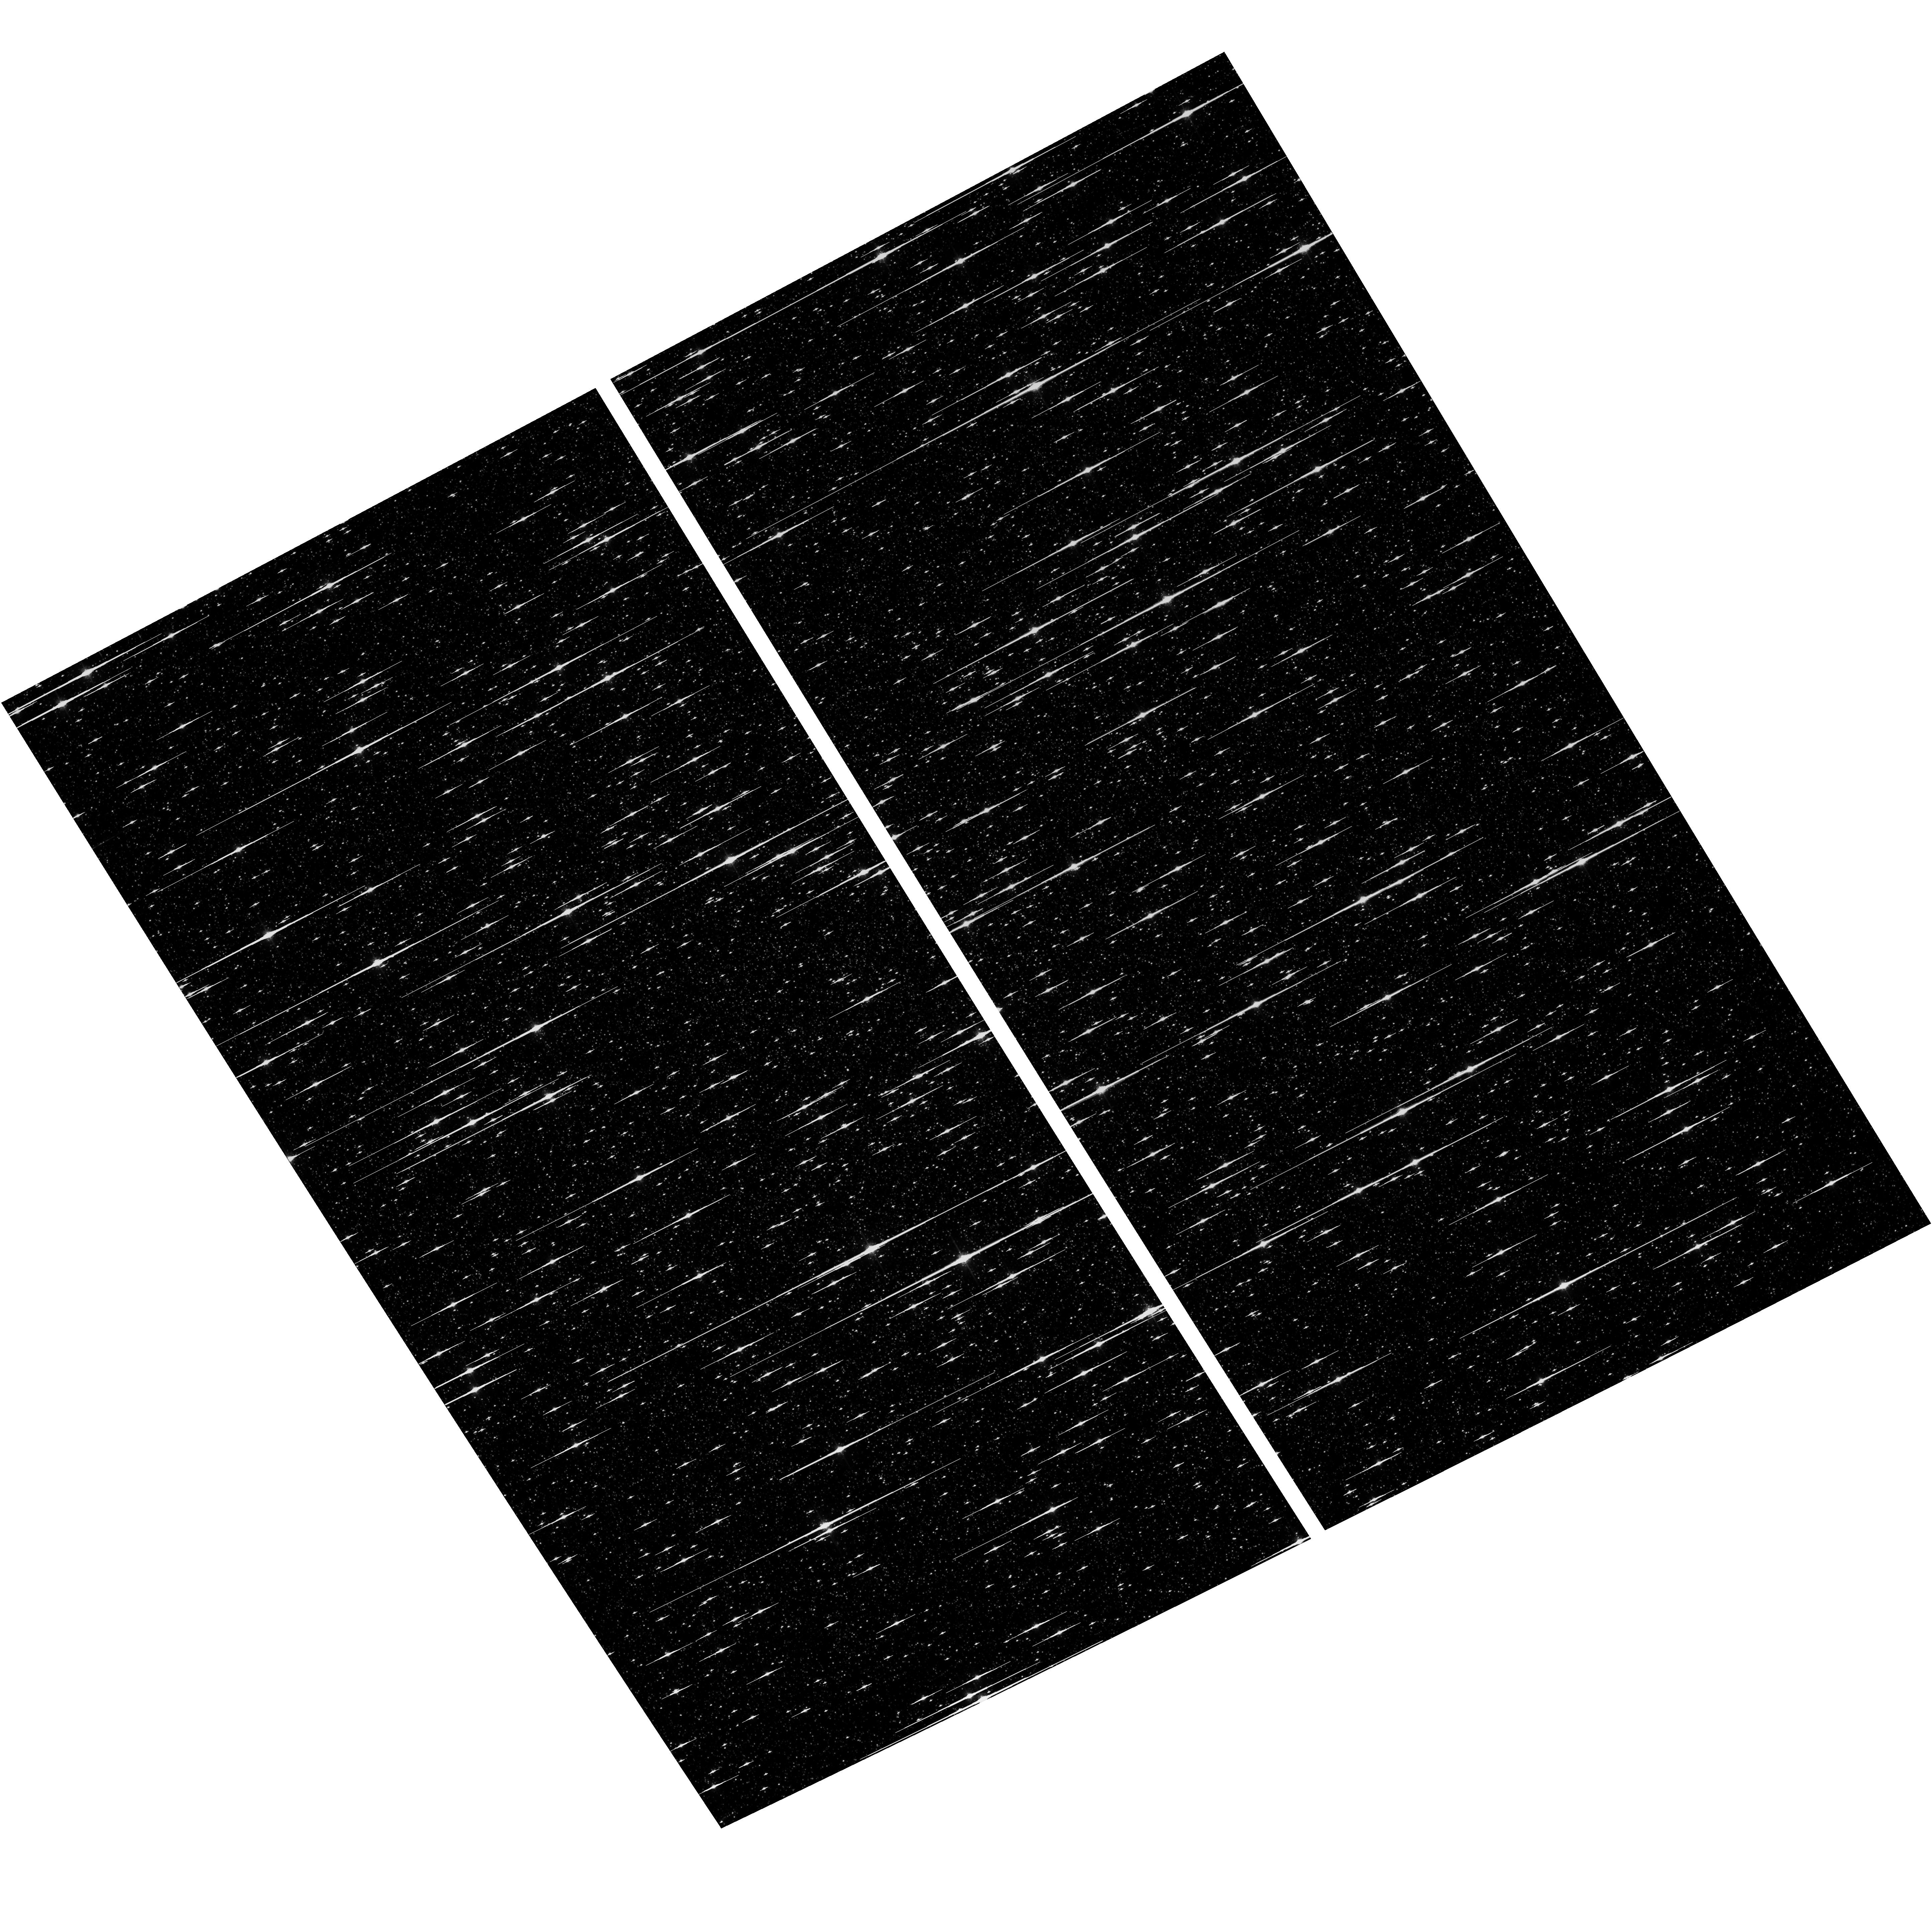
Target: NGC-5139
Instrument: ACS/WFC
Filter: F775W
Exposure: 6 min
Observation ID: hst_17975_04_acs_wfc_f775w_jfld04

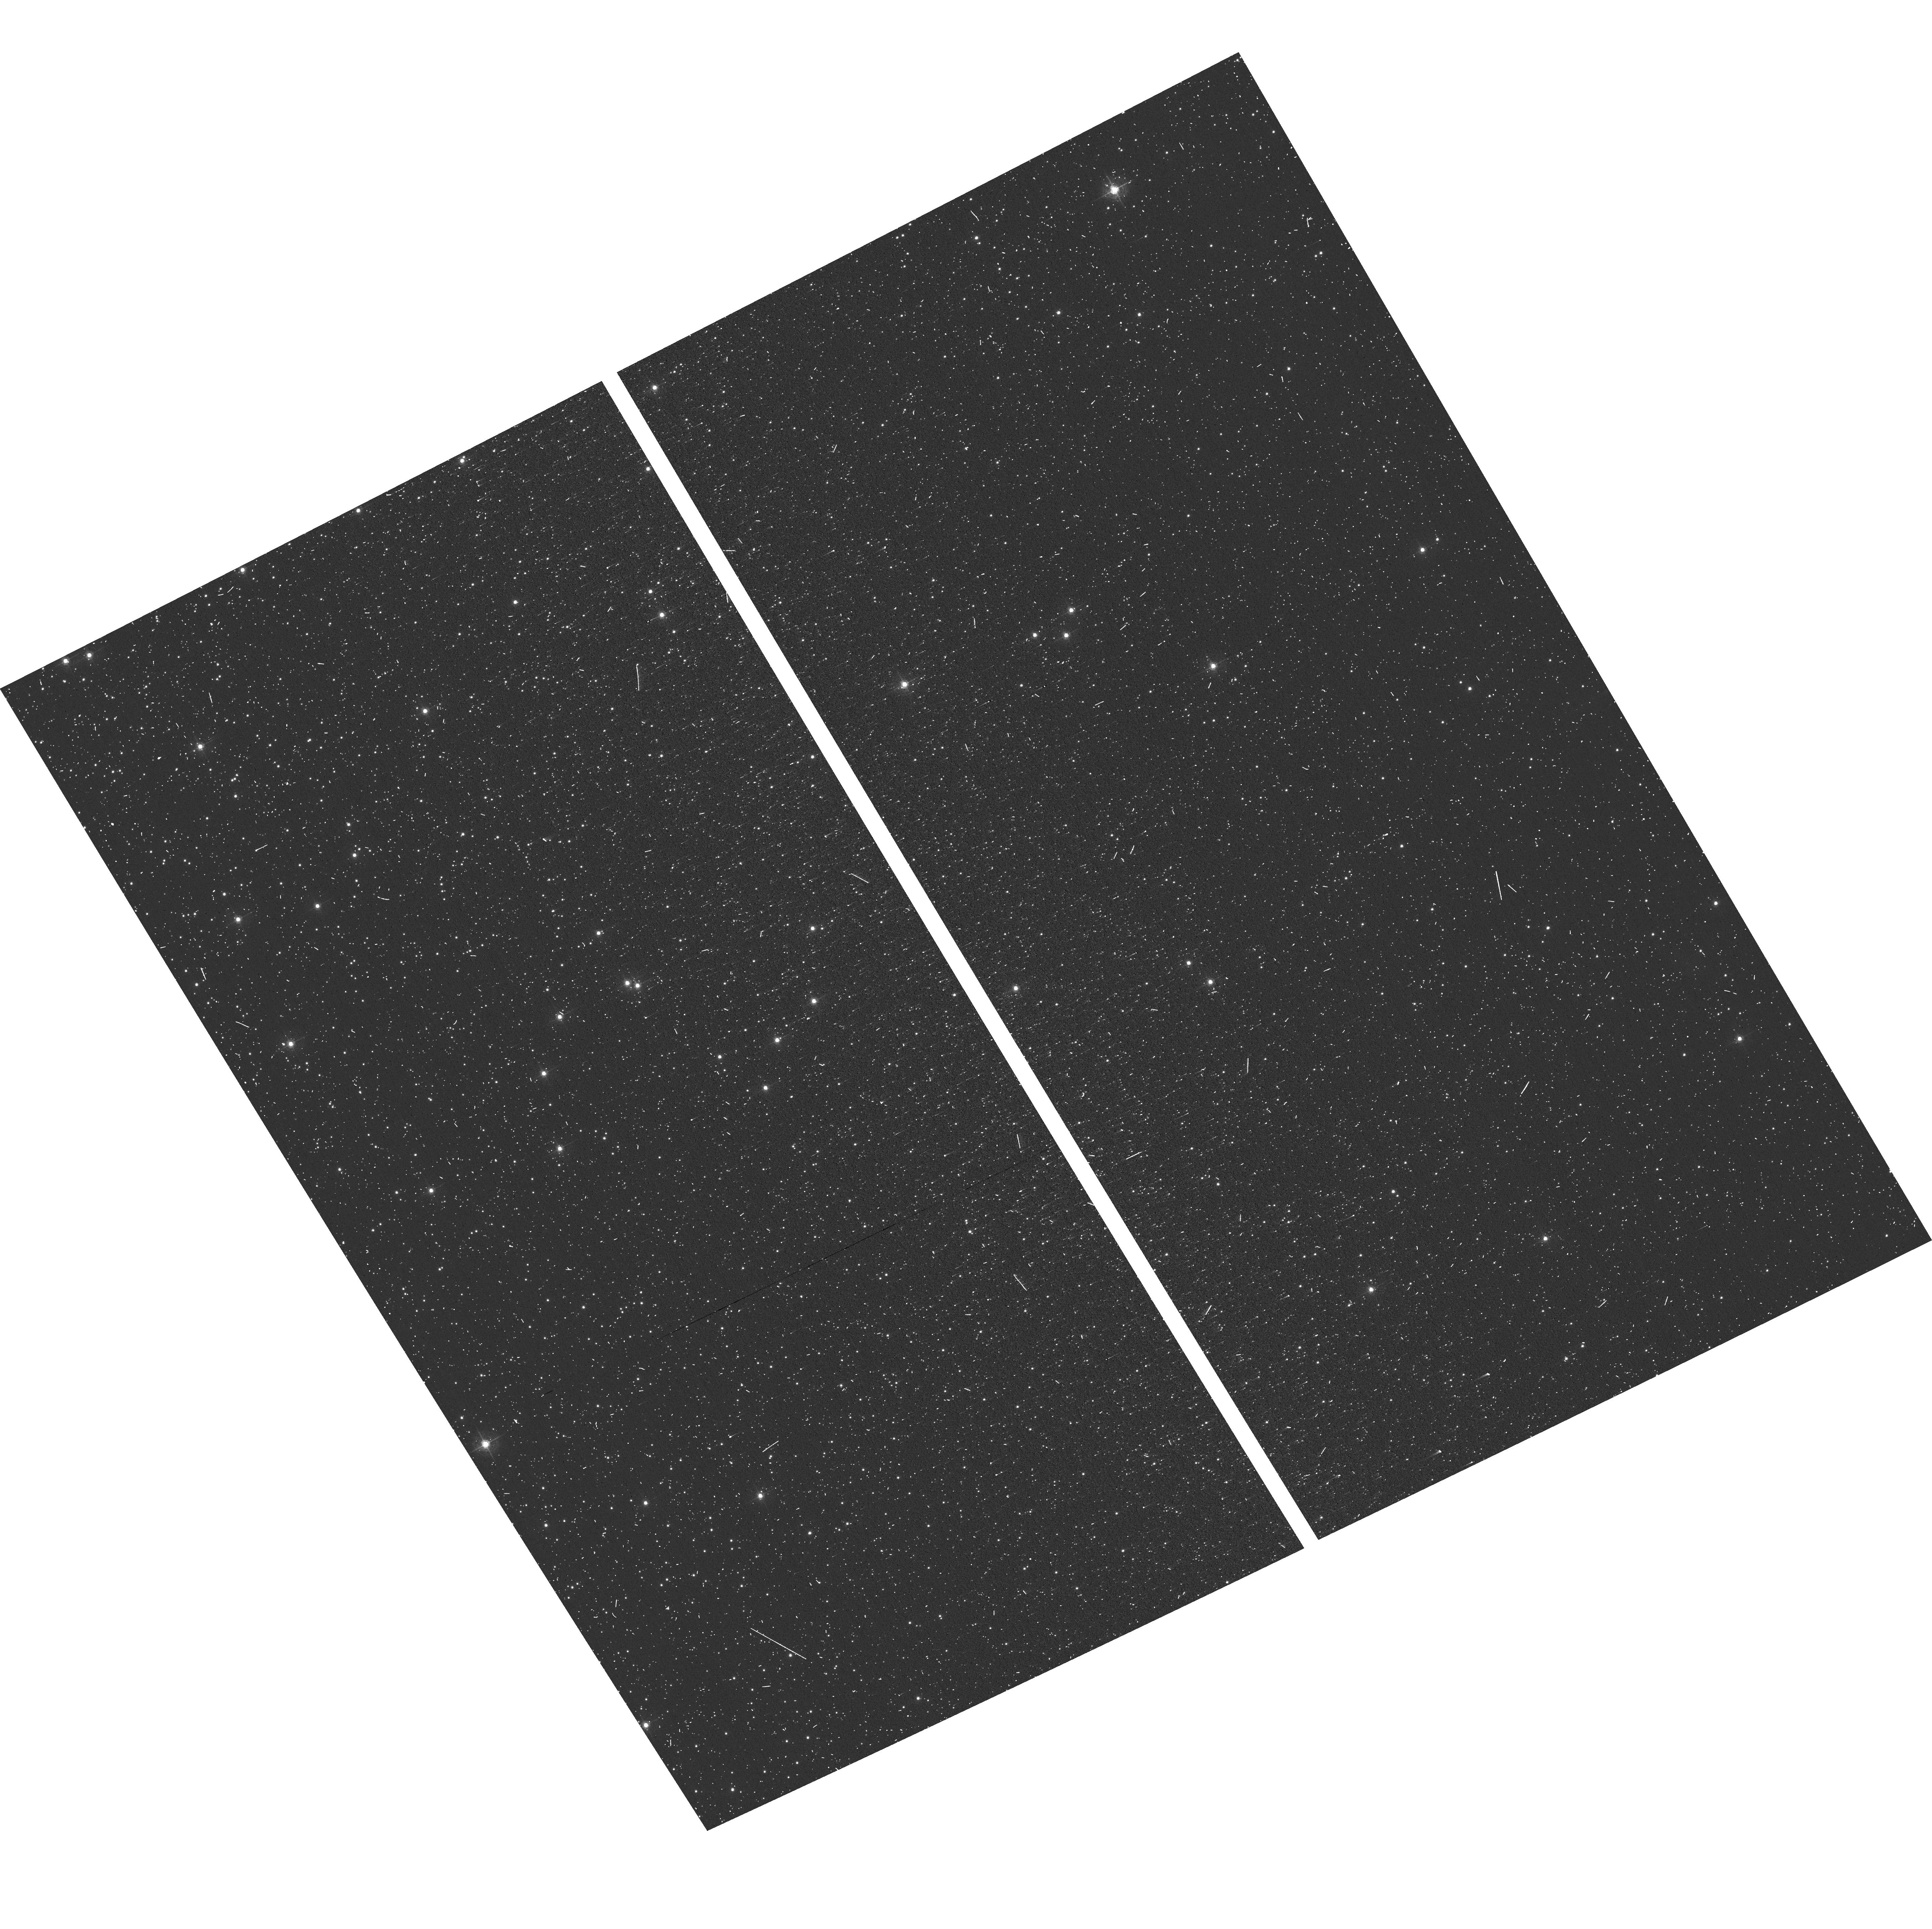
Target: NGC-104
Instrument: ACS/WFC
Filter: F502N
Exposure: 6 min
Observation ID: hst_17975_01_acs_wfc_f502n_jfld01

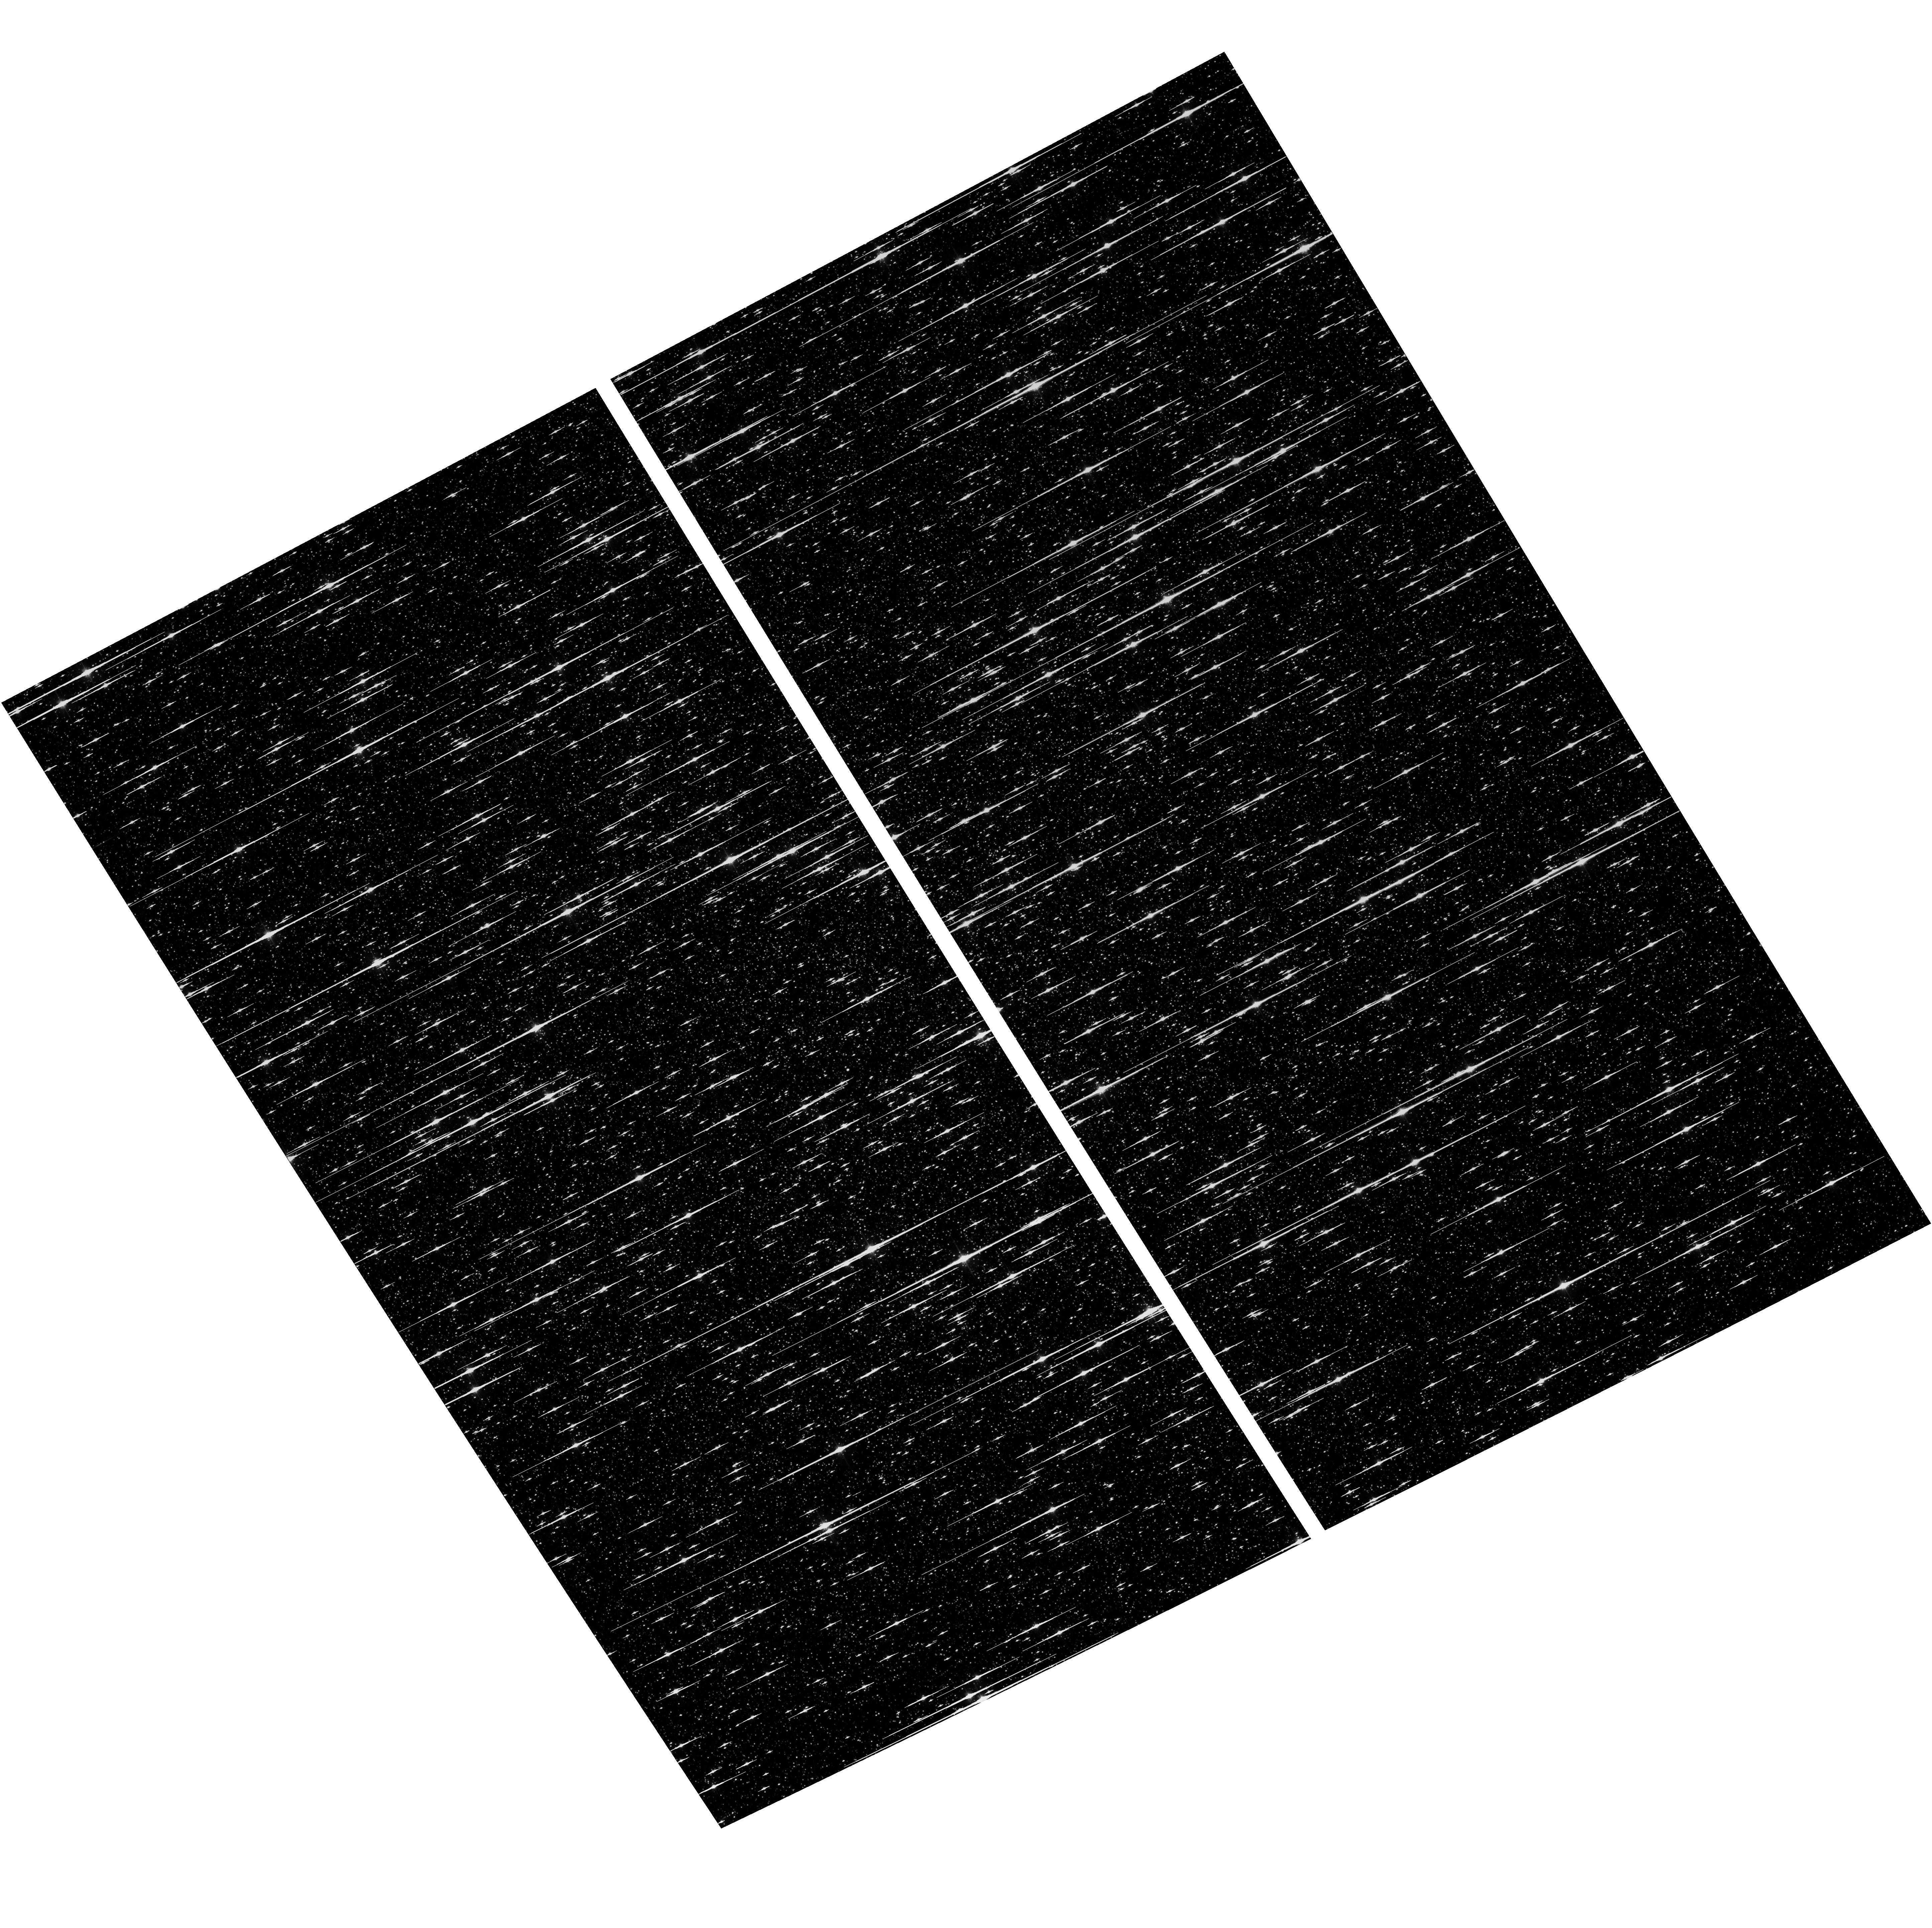
Target: NGC-5139
Instrument: ACS/WFC
Filter: F606W
Exposure: 6 min
Observation ID: hst_17975_04_acs_wfc_f606w_jfld04

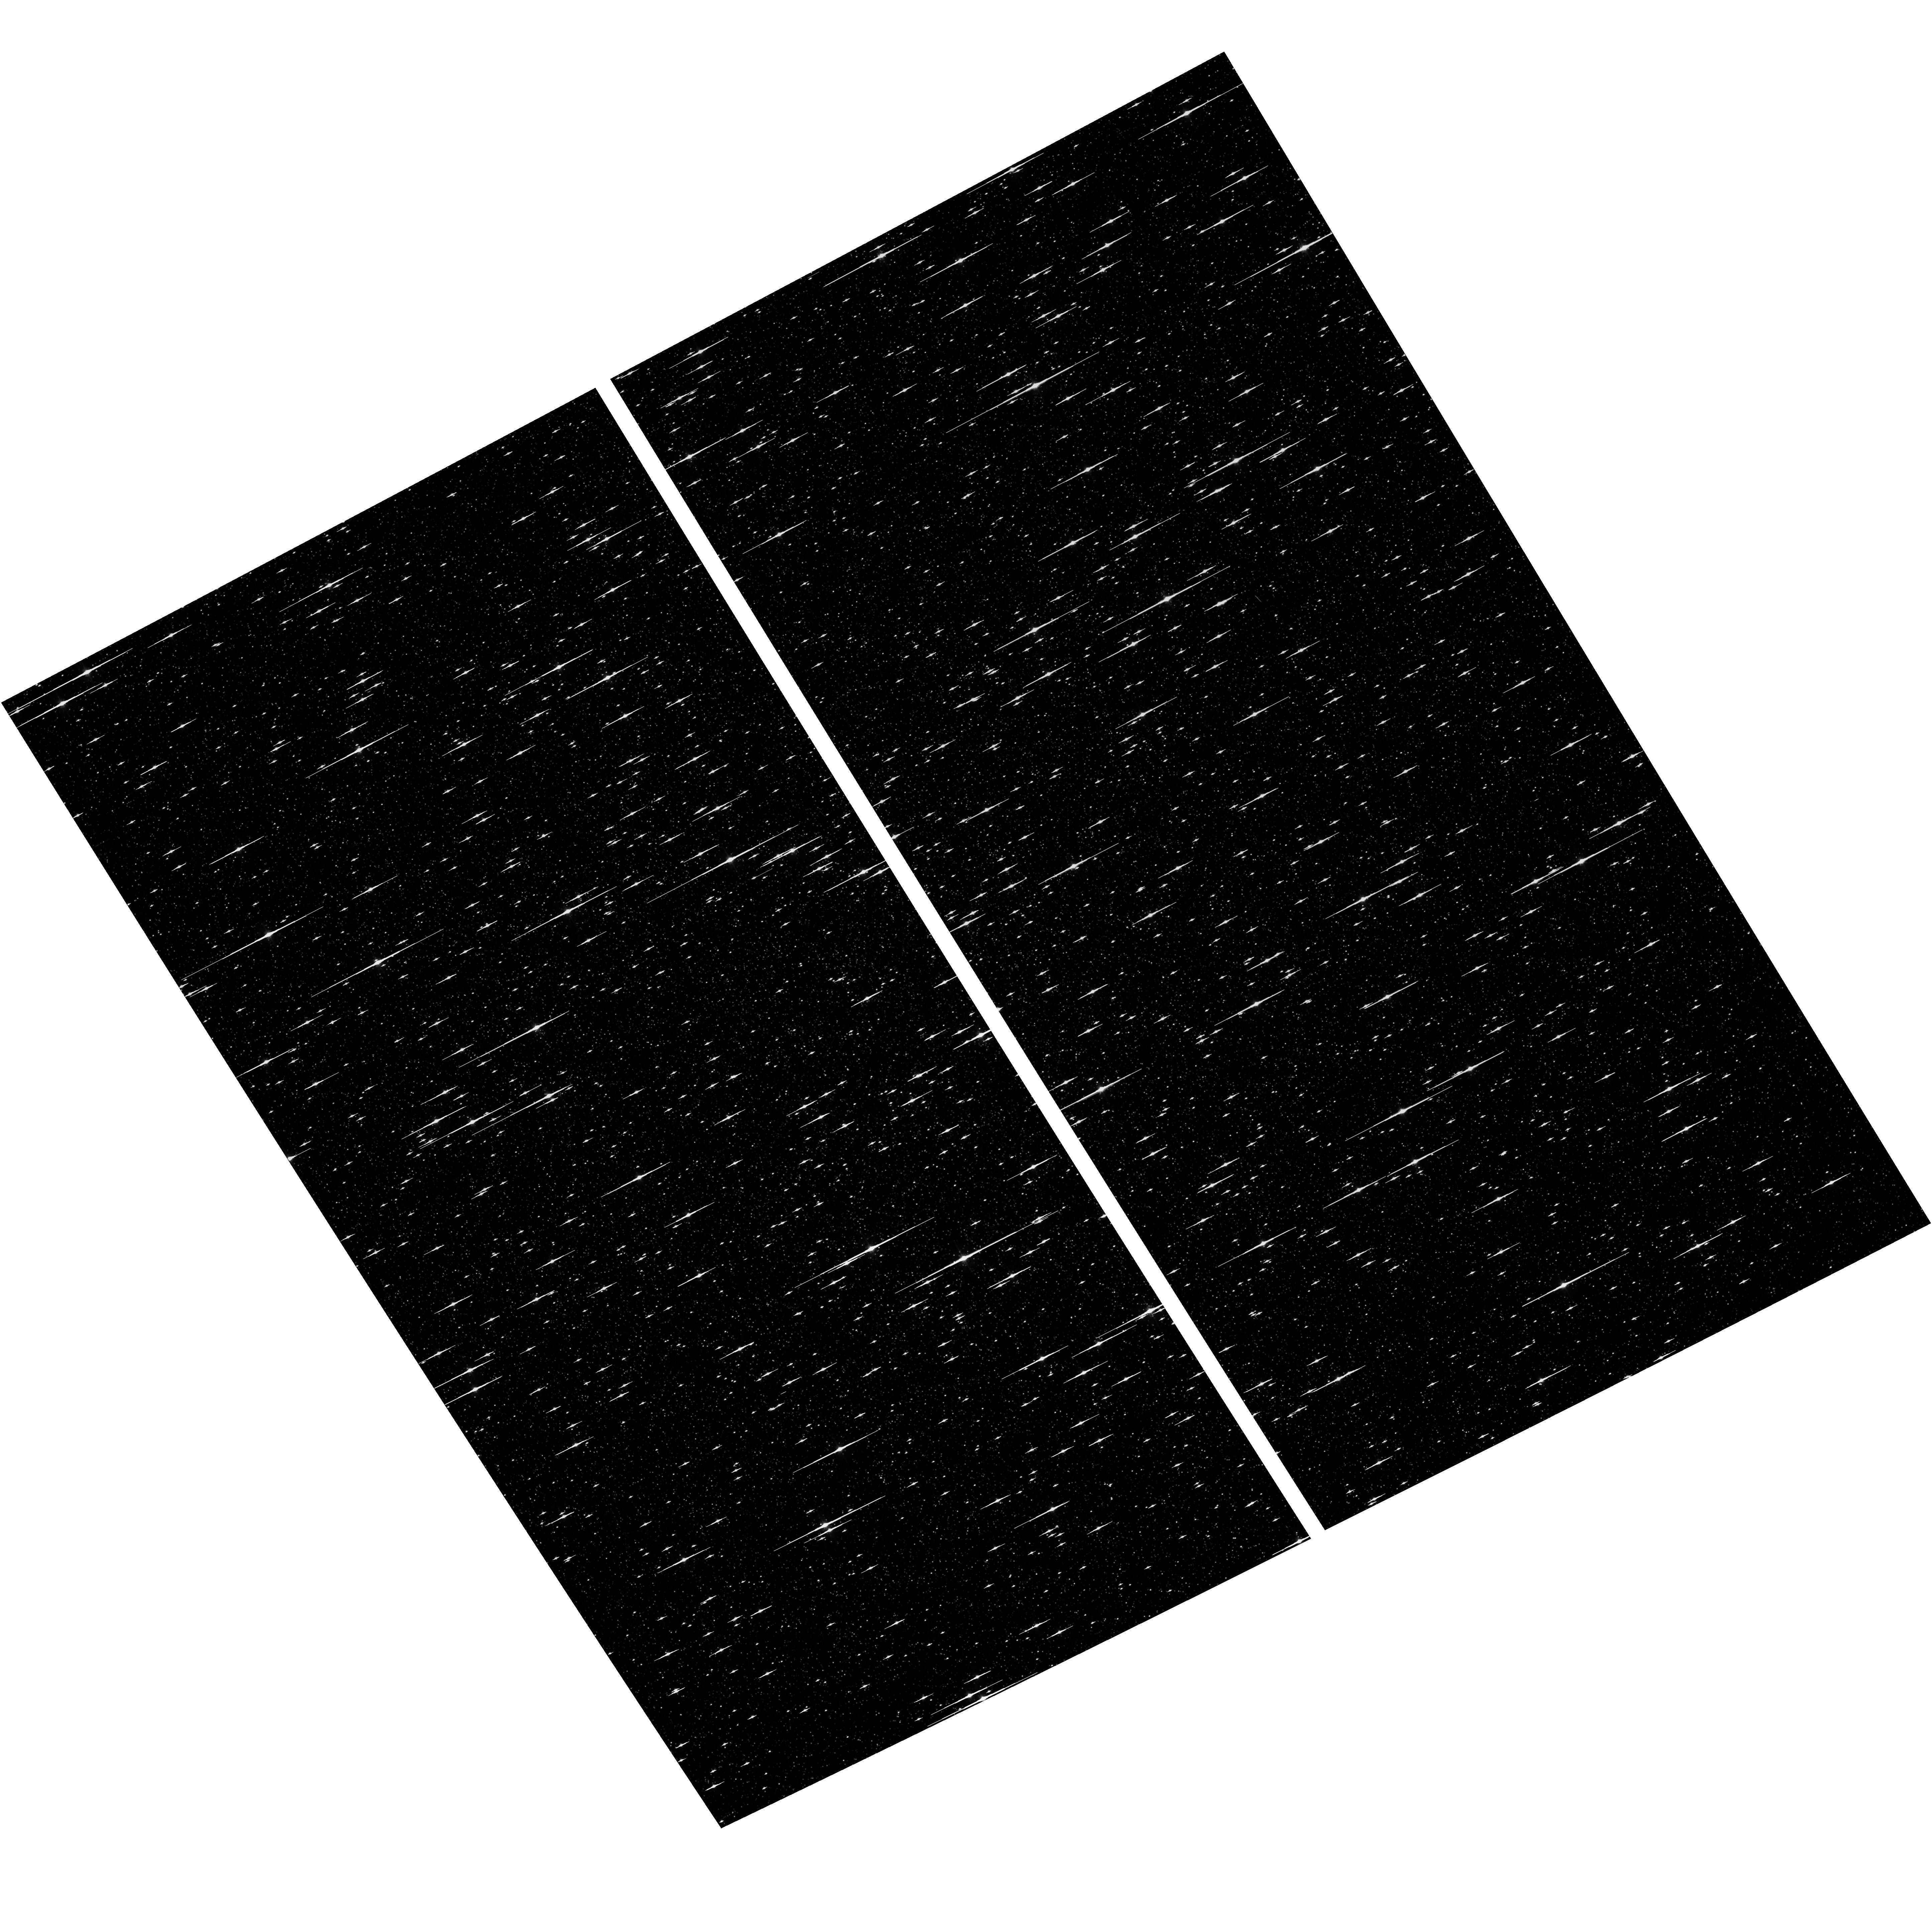
Target: NGC-5139
Instrument: ACS/WFC
Filter: F555W
Exposure: 6 min
Observation ID: hst_17975_04_acs_wfc_f555w_jfld04

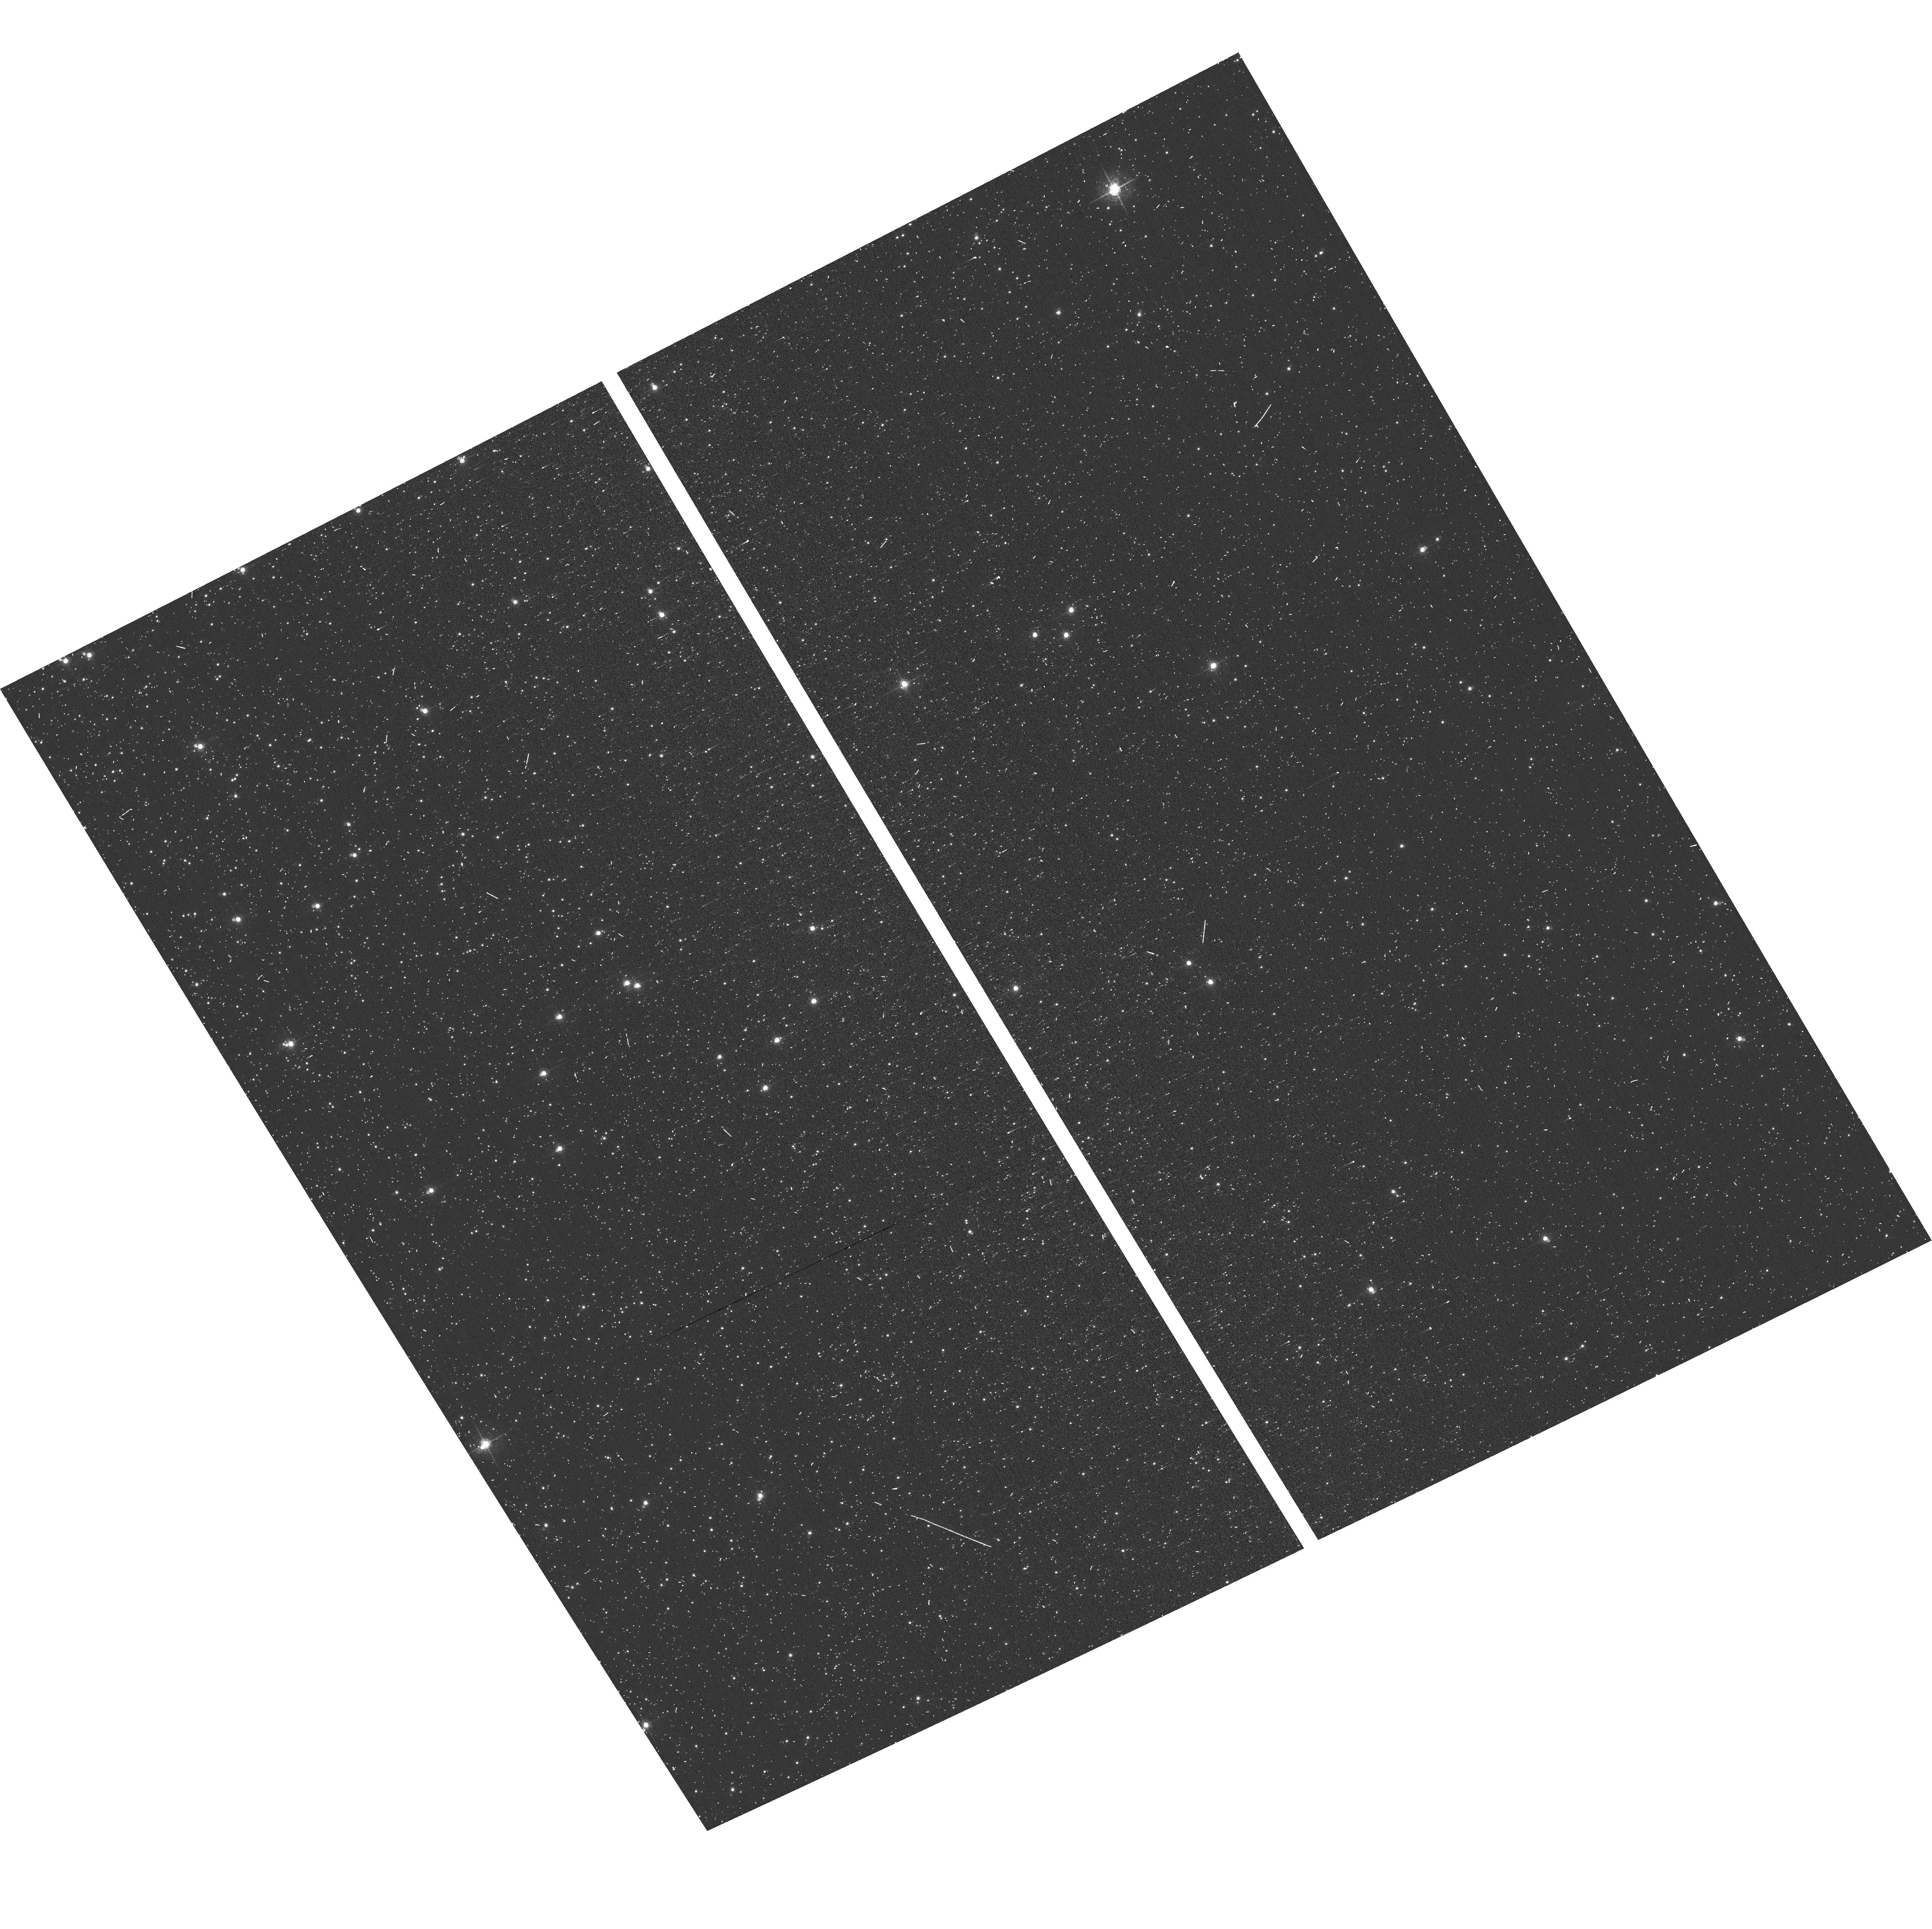
Target: NGC-104
Instrument: ACS/WFC
Filter: F660N
Exposure: 6 min
Observation ID: hst_17975_01_acs_wfc_f660n_jfld01

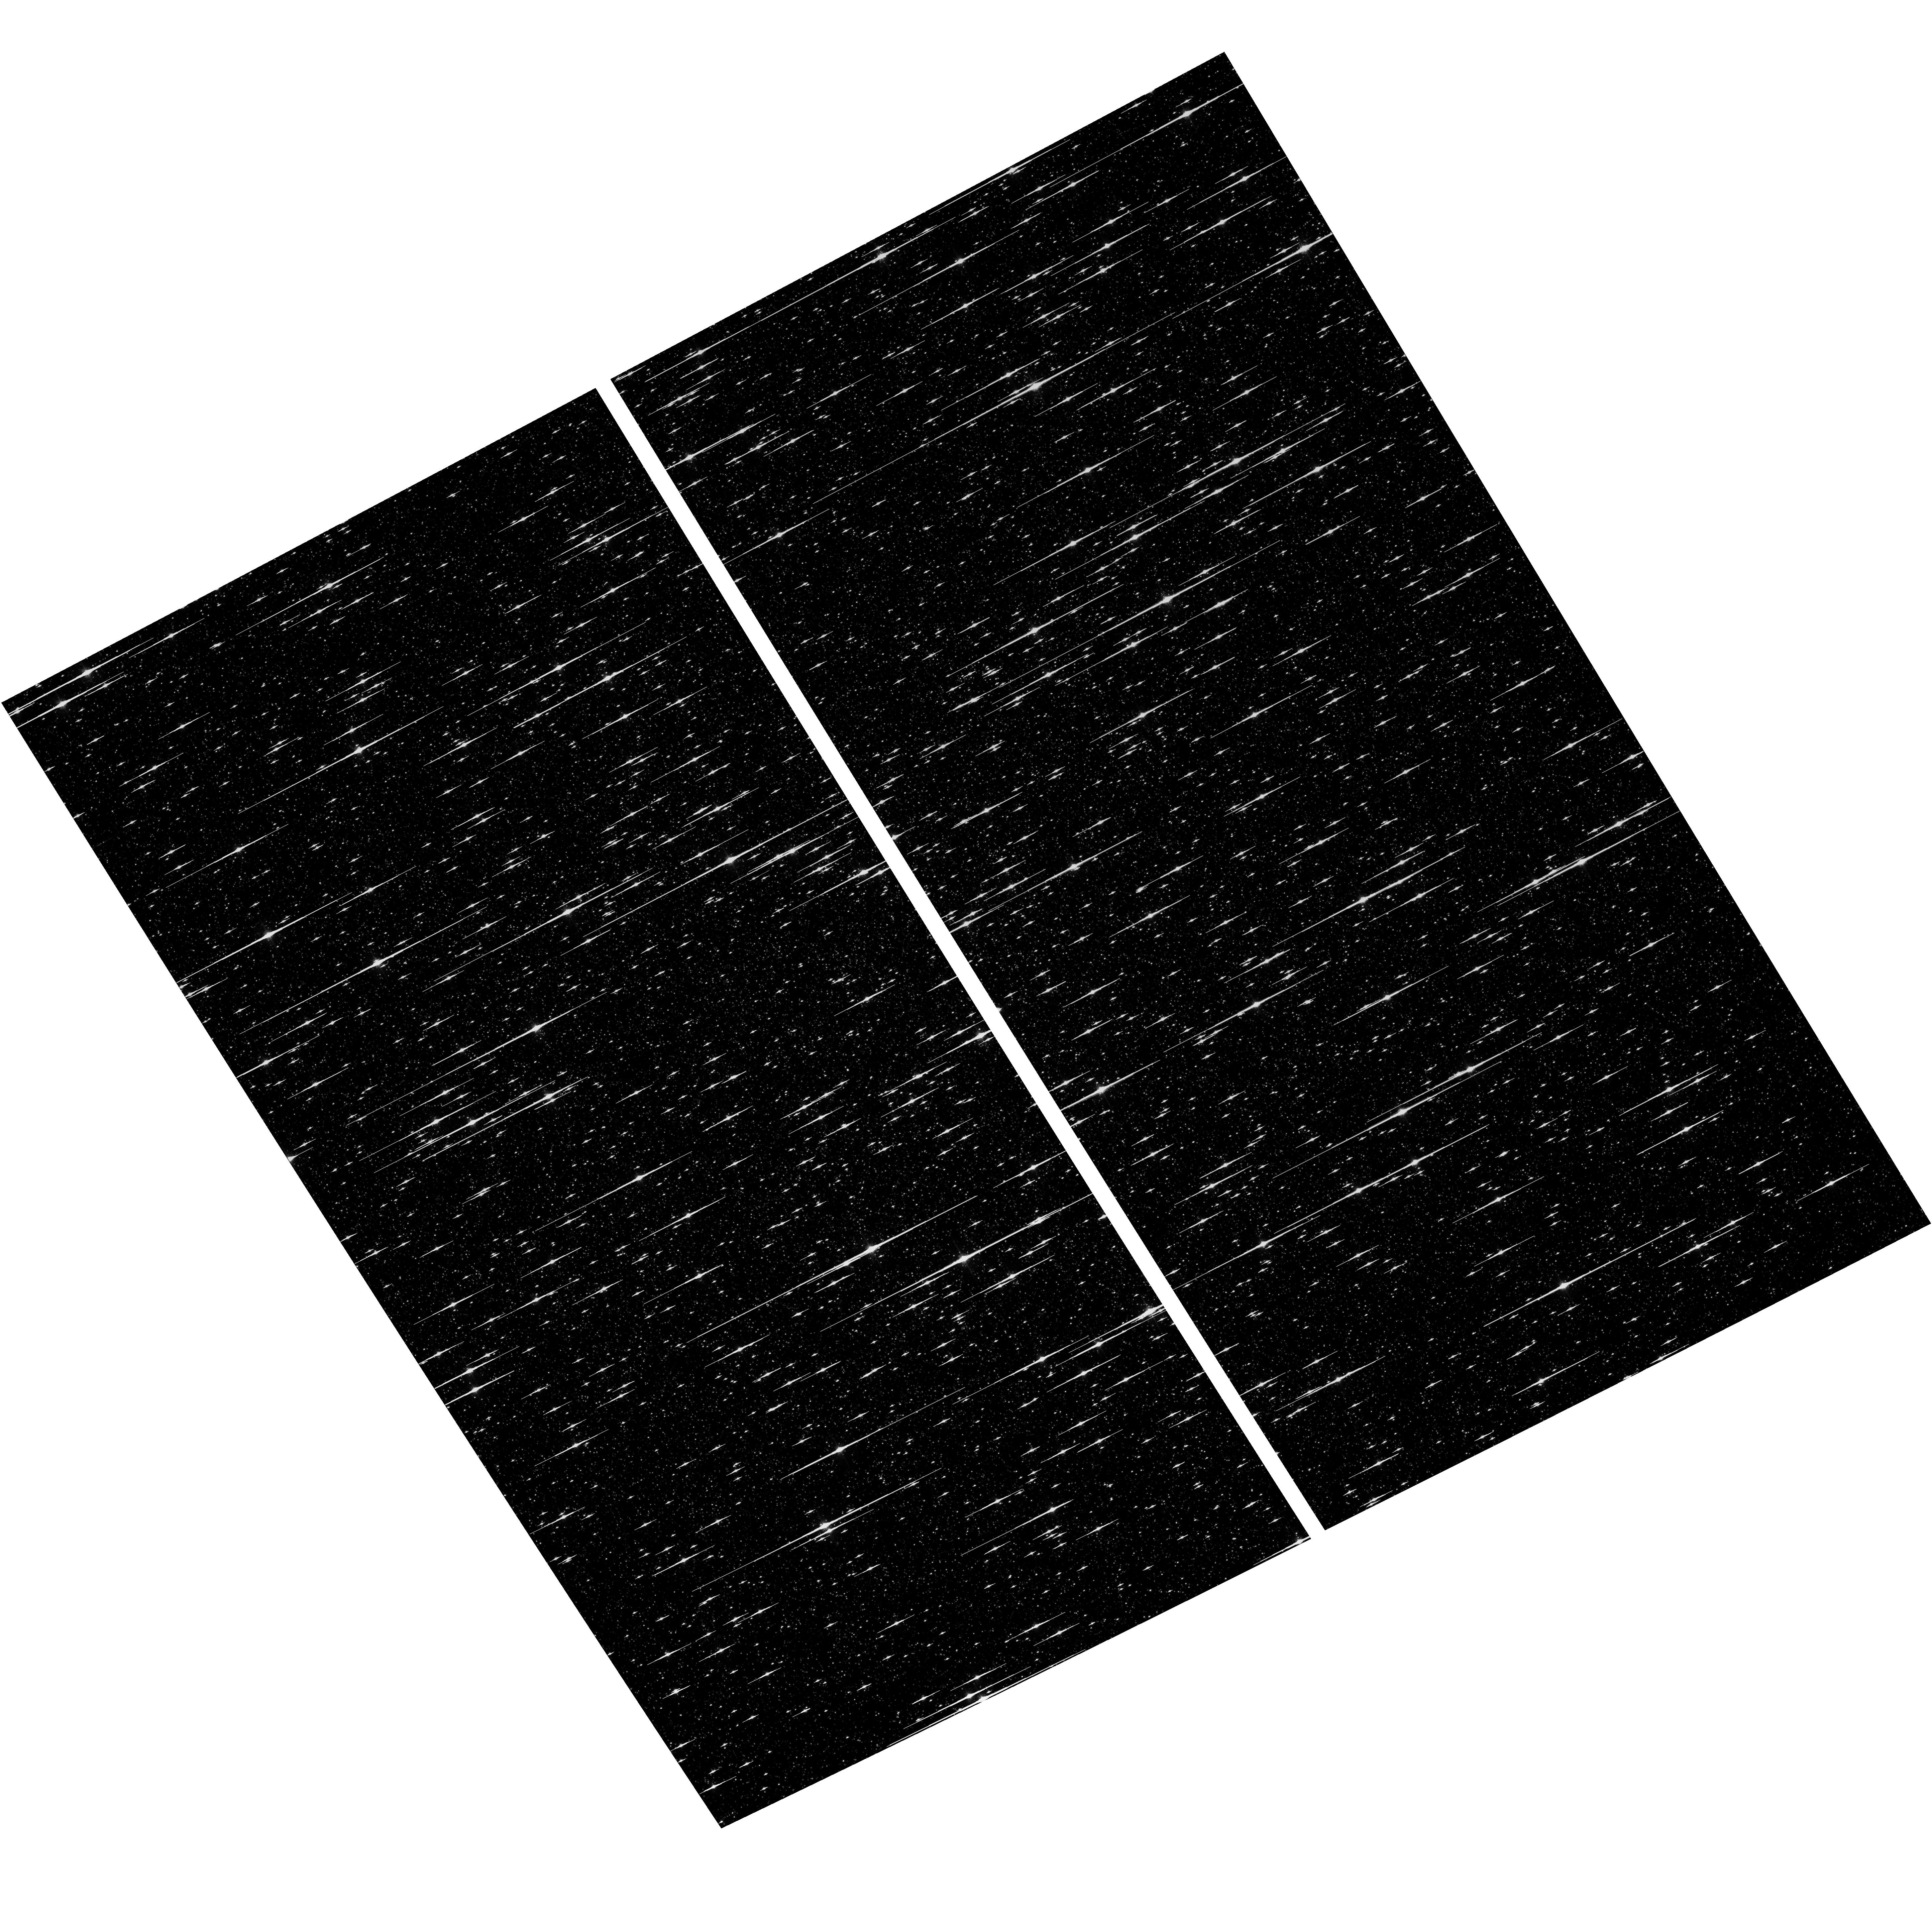
Target: NGC-5139
Instrument: ACS/WFC
Filter: F625W
Exposure: 6 min
Observation ID: hst_17975_04_acs_wfc_f625w_jfld04

ACS CCD Stability Monitor (PI: Clark, Christopher)

Every year, beginning with the SMOV, ACS/WFC has obtained multi-band imaging of a moderately crowded stellar field in the globular cluster 47 Tuc (about 6' west of the core). Measured stellar positions and magnitudes are used to monitor local- and large-scale variations in the plate scale and the sensitivity of the detectors. Single exposures in each WFC subarray mode (512, 1K, 2K) allow us to verify that photometry obtained in full-frame and subarray modes is repeatable to better than 1%. These observations help validate and monitor the ACS subarray readouts (which were redefined in Cycle 24), which now nclude all pixel columns for consistent timings. Although the new 512, 1K, and 2K subarrays are defined for all 4 readout amplifiers, the B amplifier subarrays are the current default for subarray requests and the default for the WFC polarizers. This program will obtain only B- amplifier subarray exposures. Cycle 33 will be the seventh year of consecutive Omega Centauri globular cluster observations with standard ACS/WFC filters (in the same way as 47 Tuc). This cluster is a WFC3/UVIS calibration target. These ACS observations will be used for comparison of L-flat and filter-dependent distortion for ACS/WFC and WFC3/UVIS. We had a separate CAL program in Cy26 (PID: 15594, PI: Kozhurina-Platais) for these observations, which we now combine with this ACS CCD Stability Monitor program.